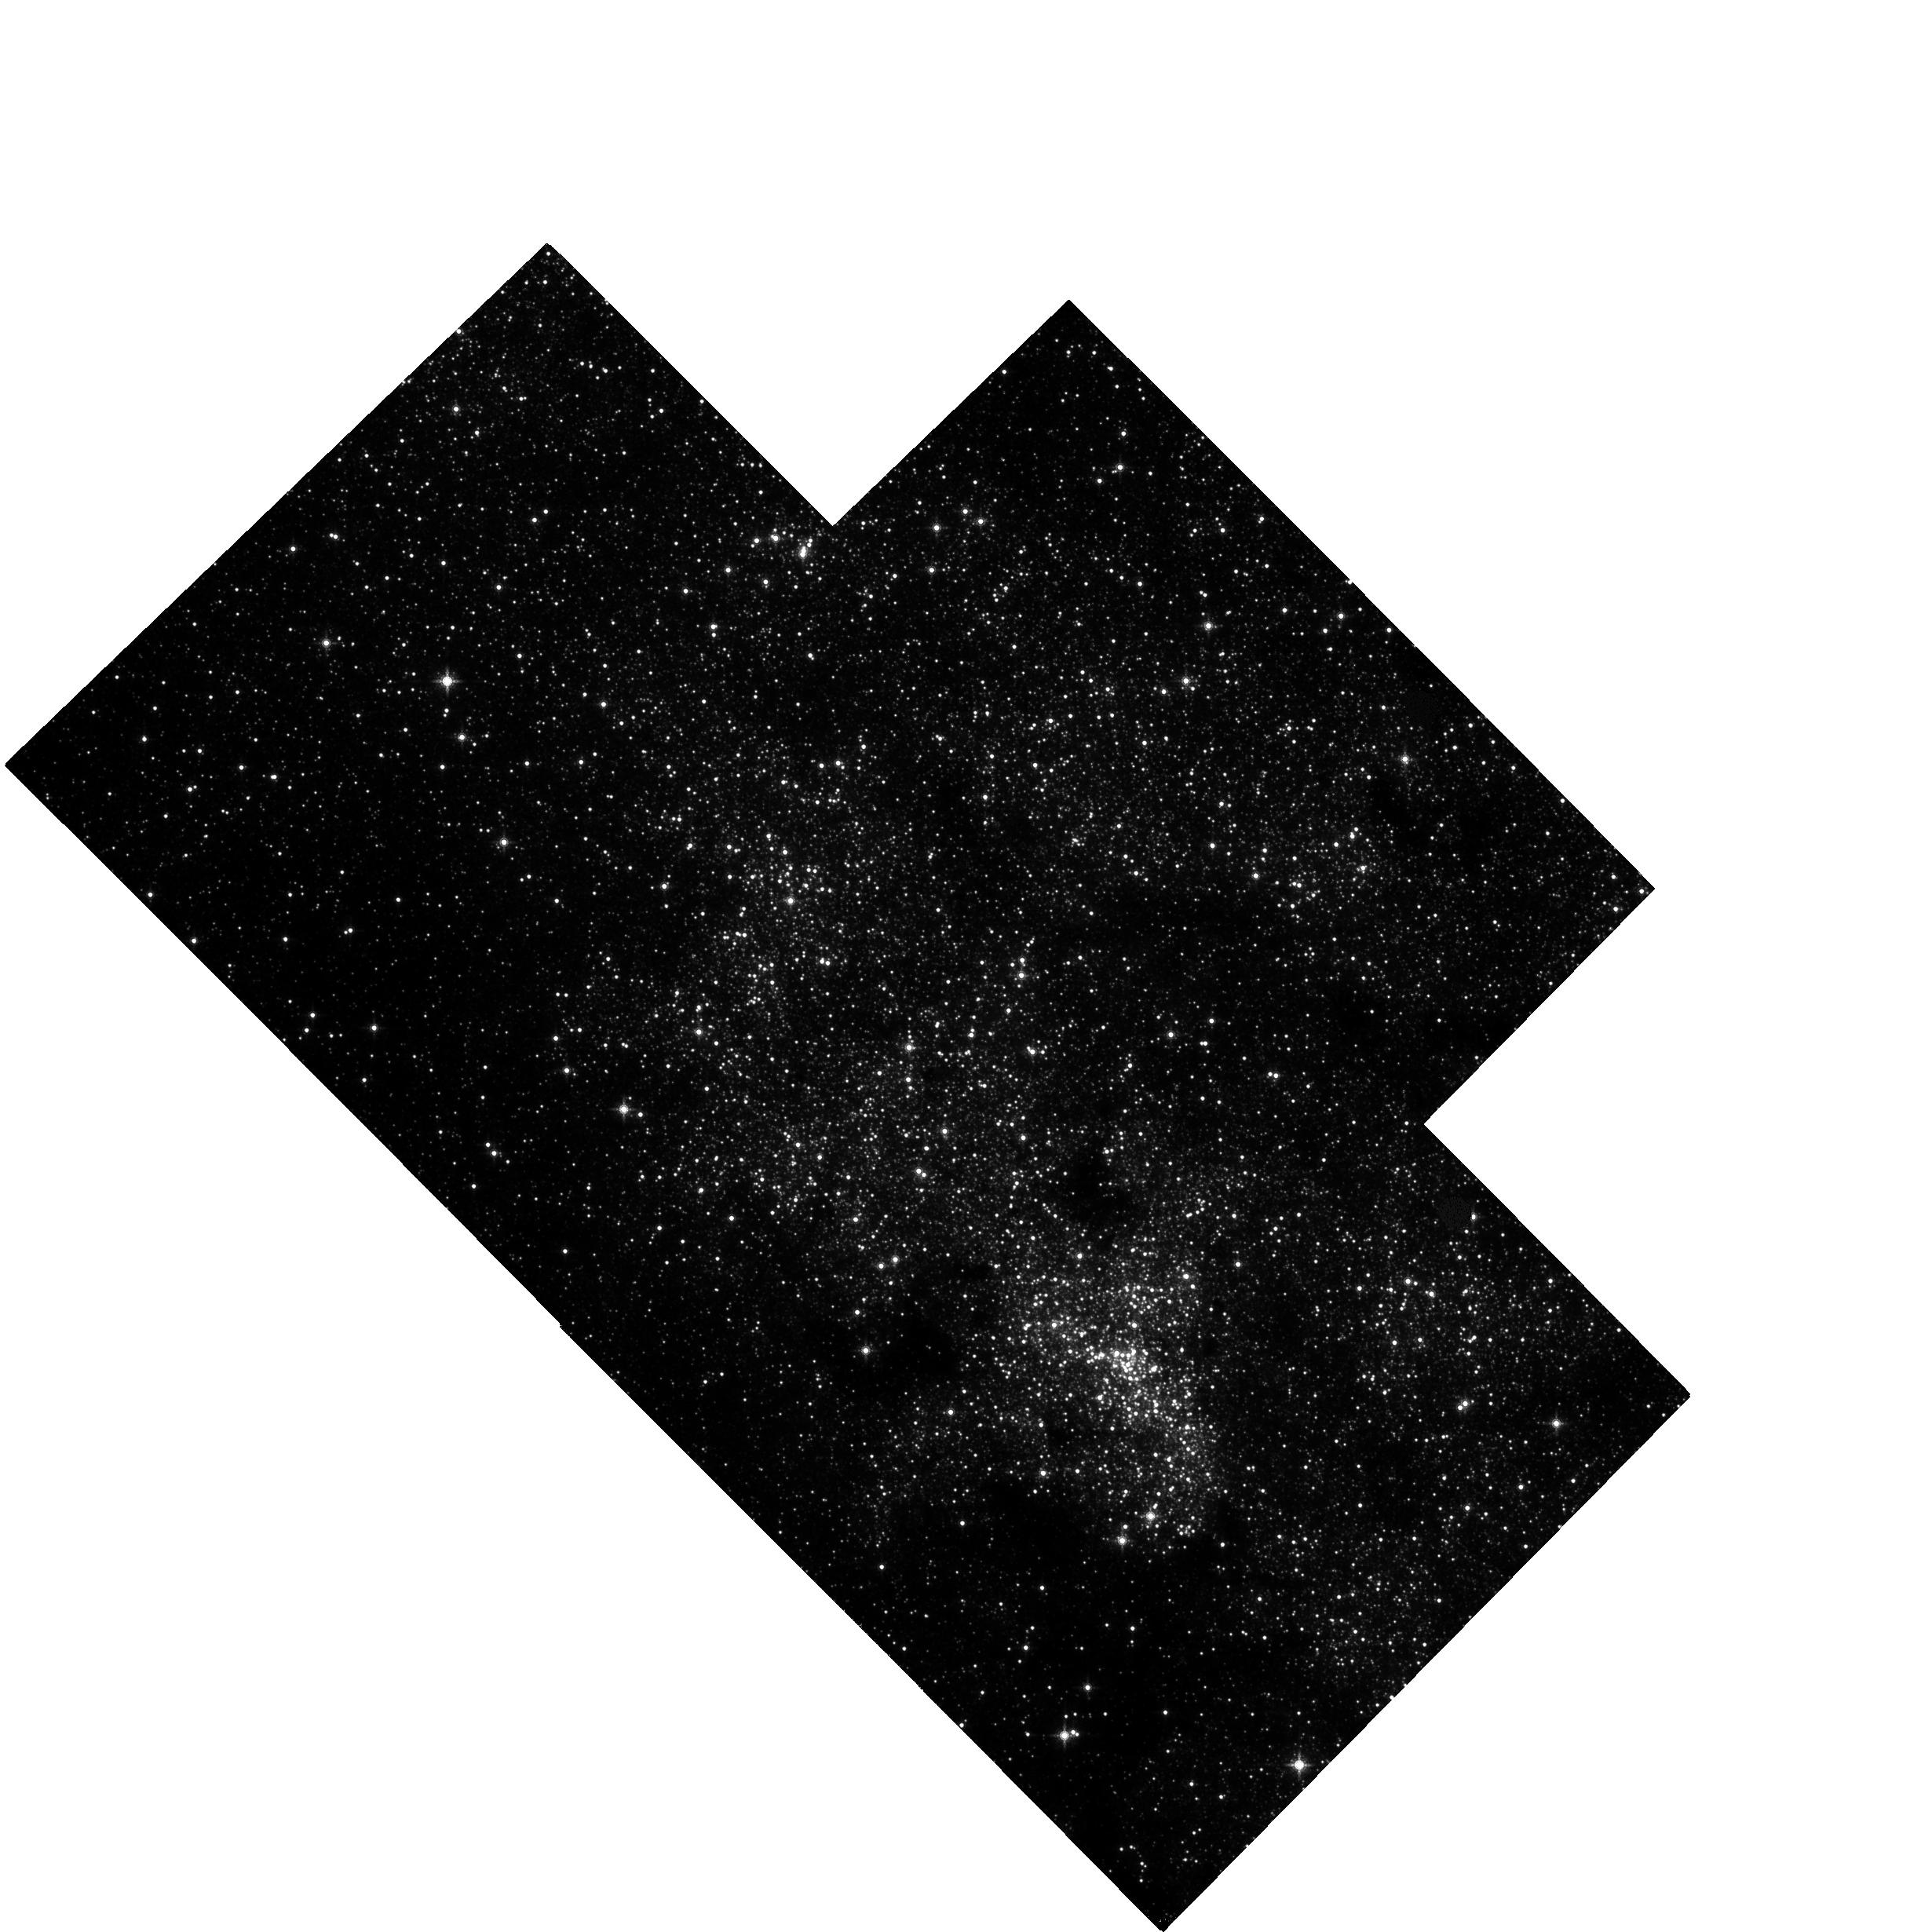
Target: MW-NSC-V38
Instrument: WFC3/IR
Filter: F153M
Exposure: 37 min
Observation ID: hst_13049_d1_wfc3_ir_f153m_ic0dd1

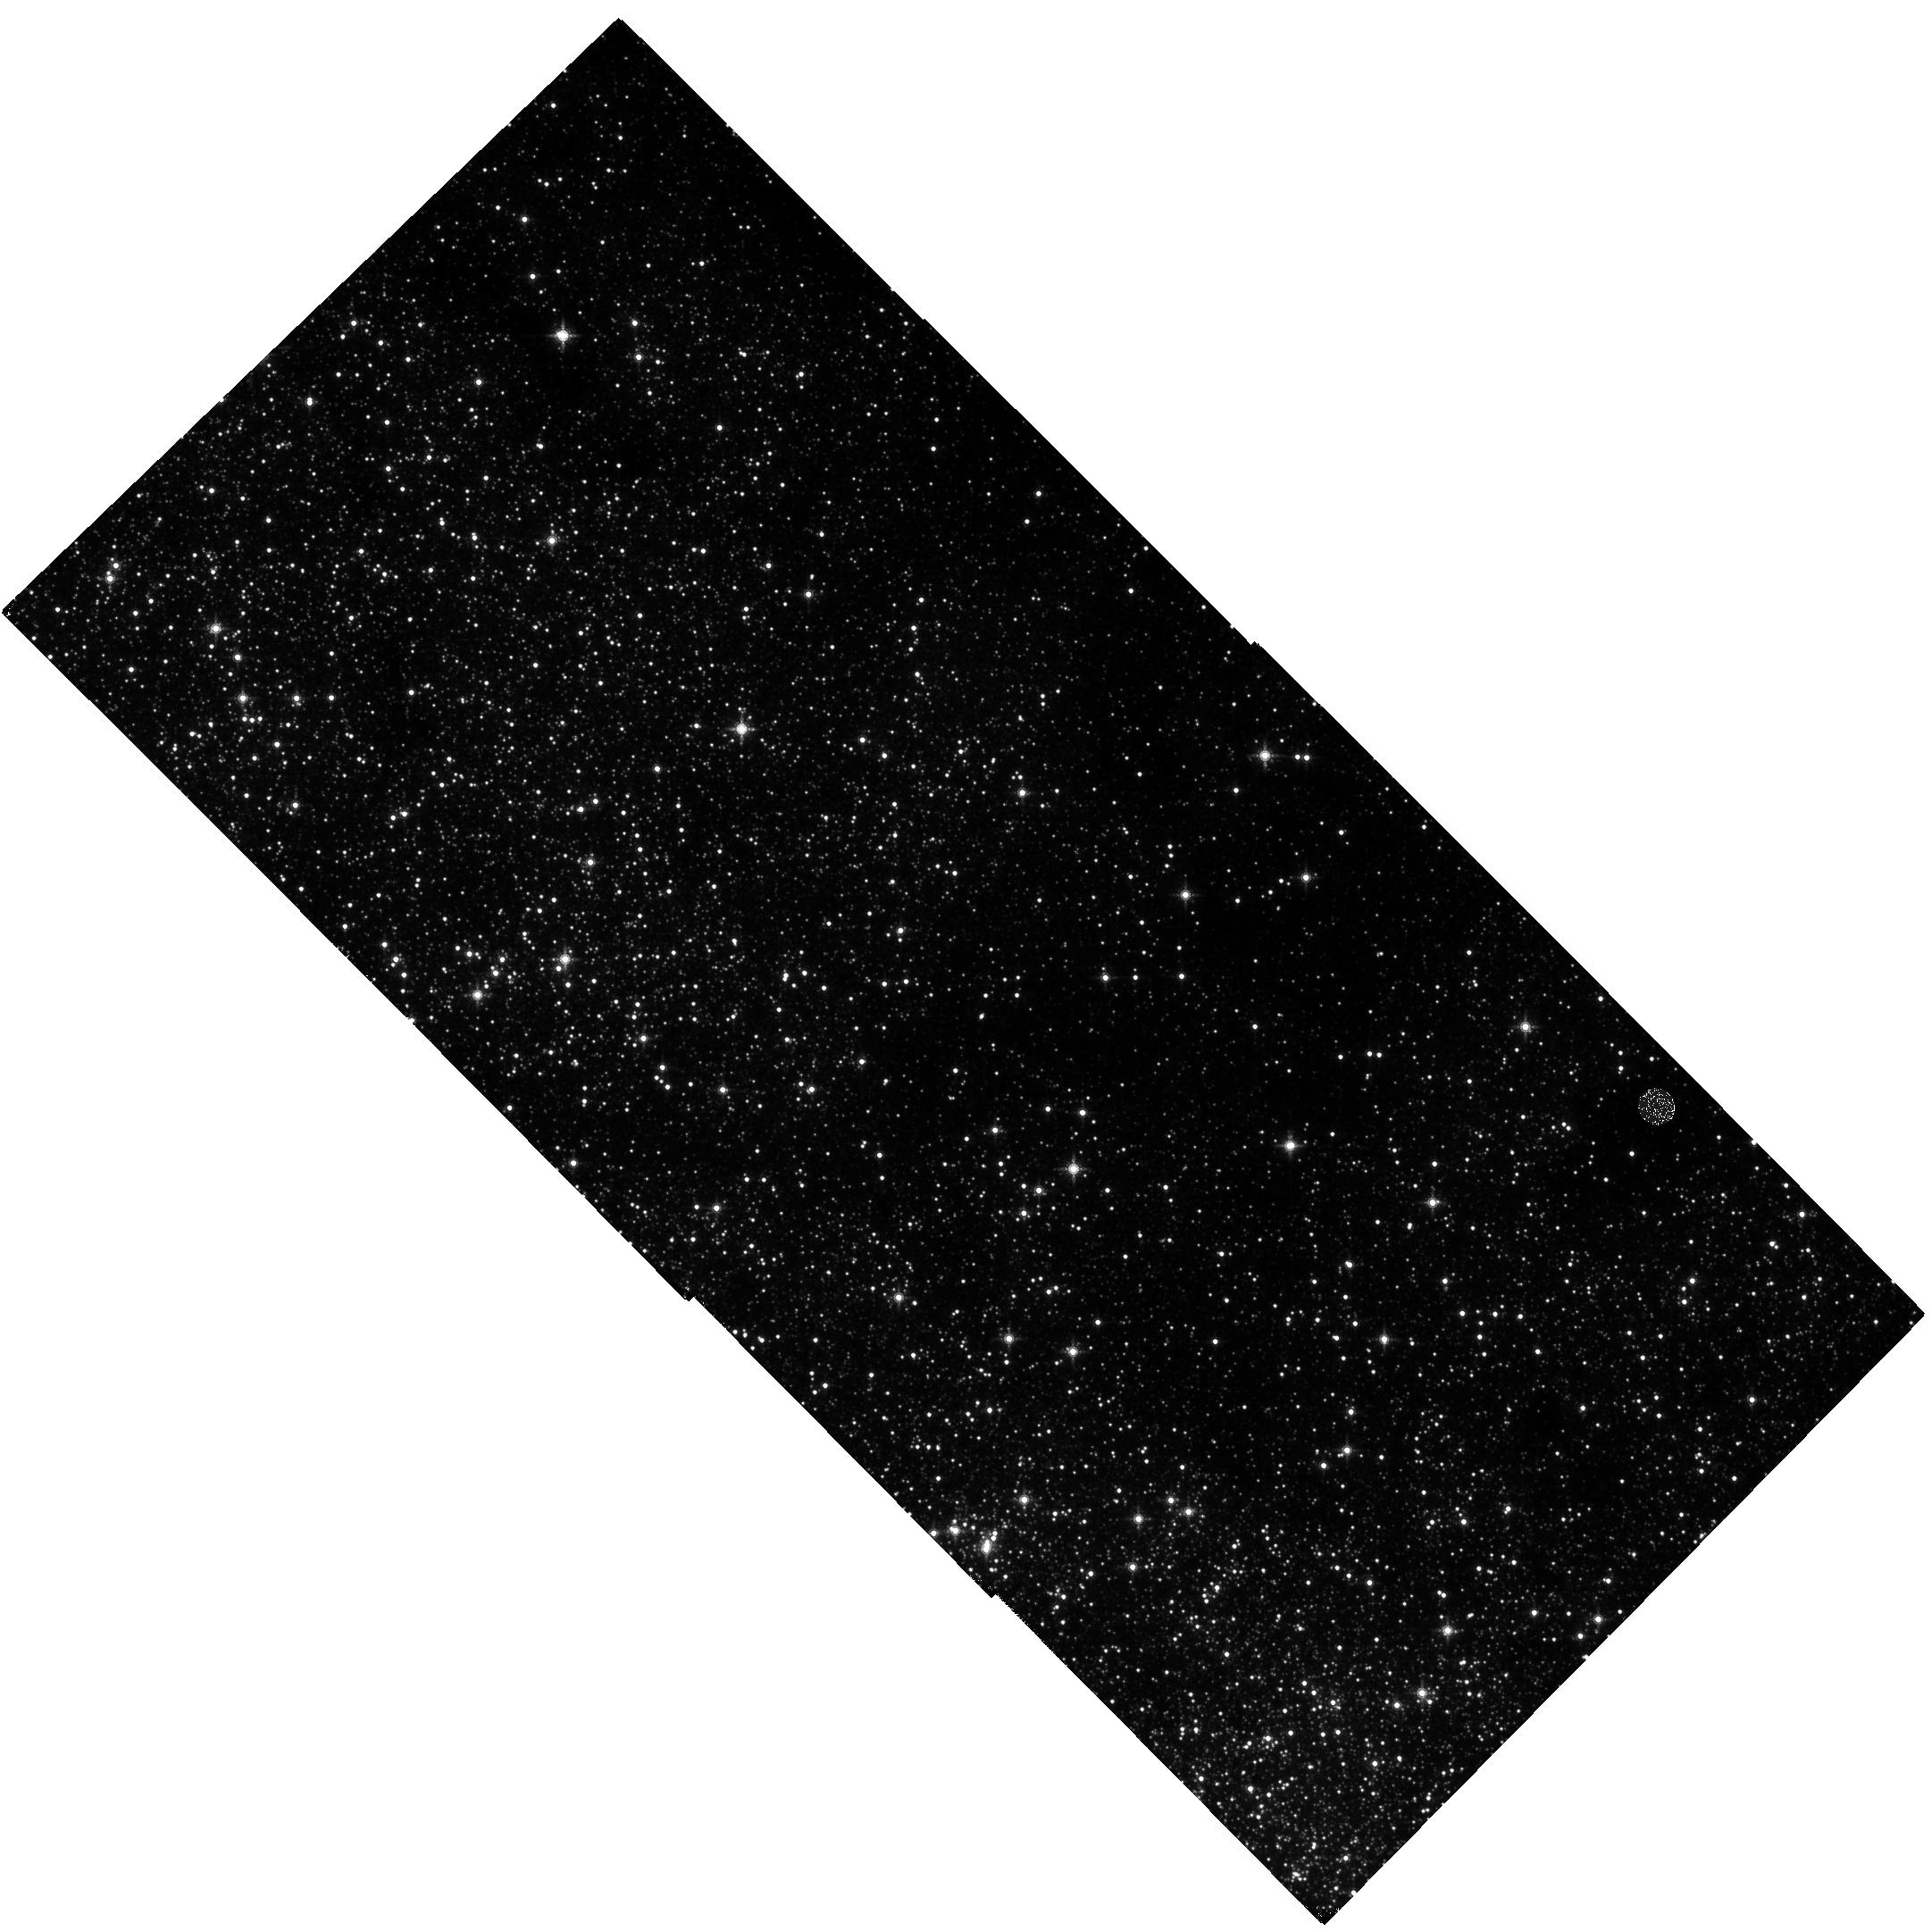
Target: MW-NSC-V41
Instrument: WFC3/IR
Filter: F153M
Exposure: 37 min
Observation ID: hst_13049_c1_wfc3_ir_f153m_ic0dc1

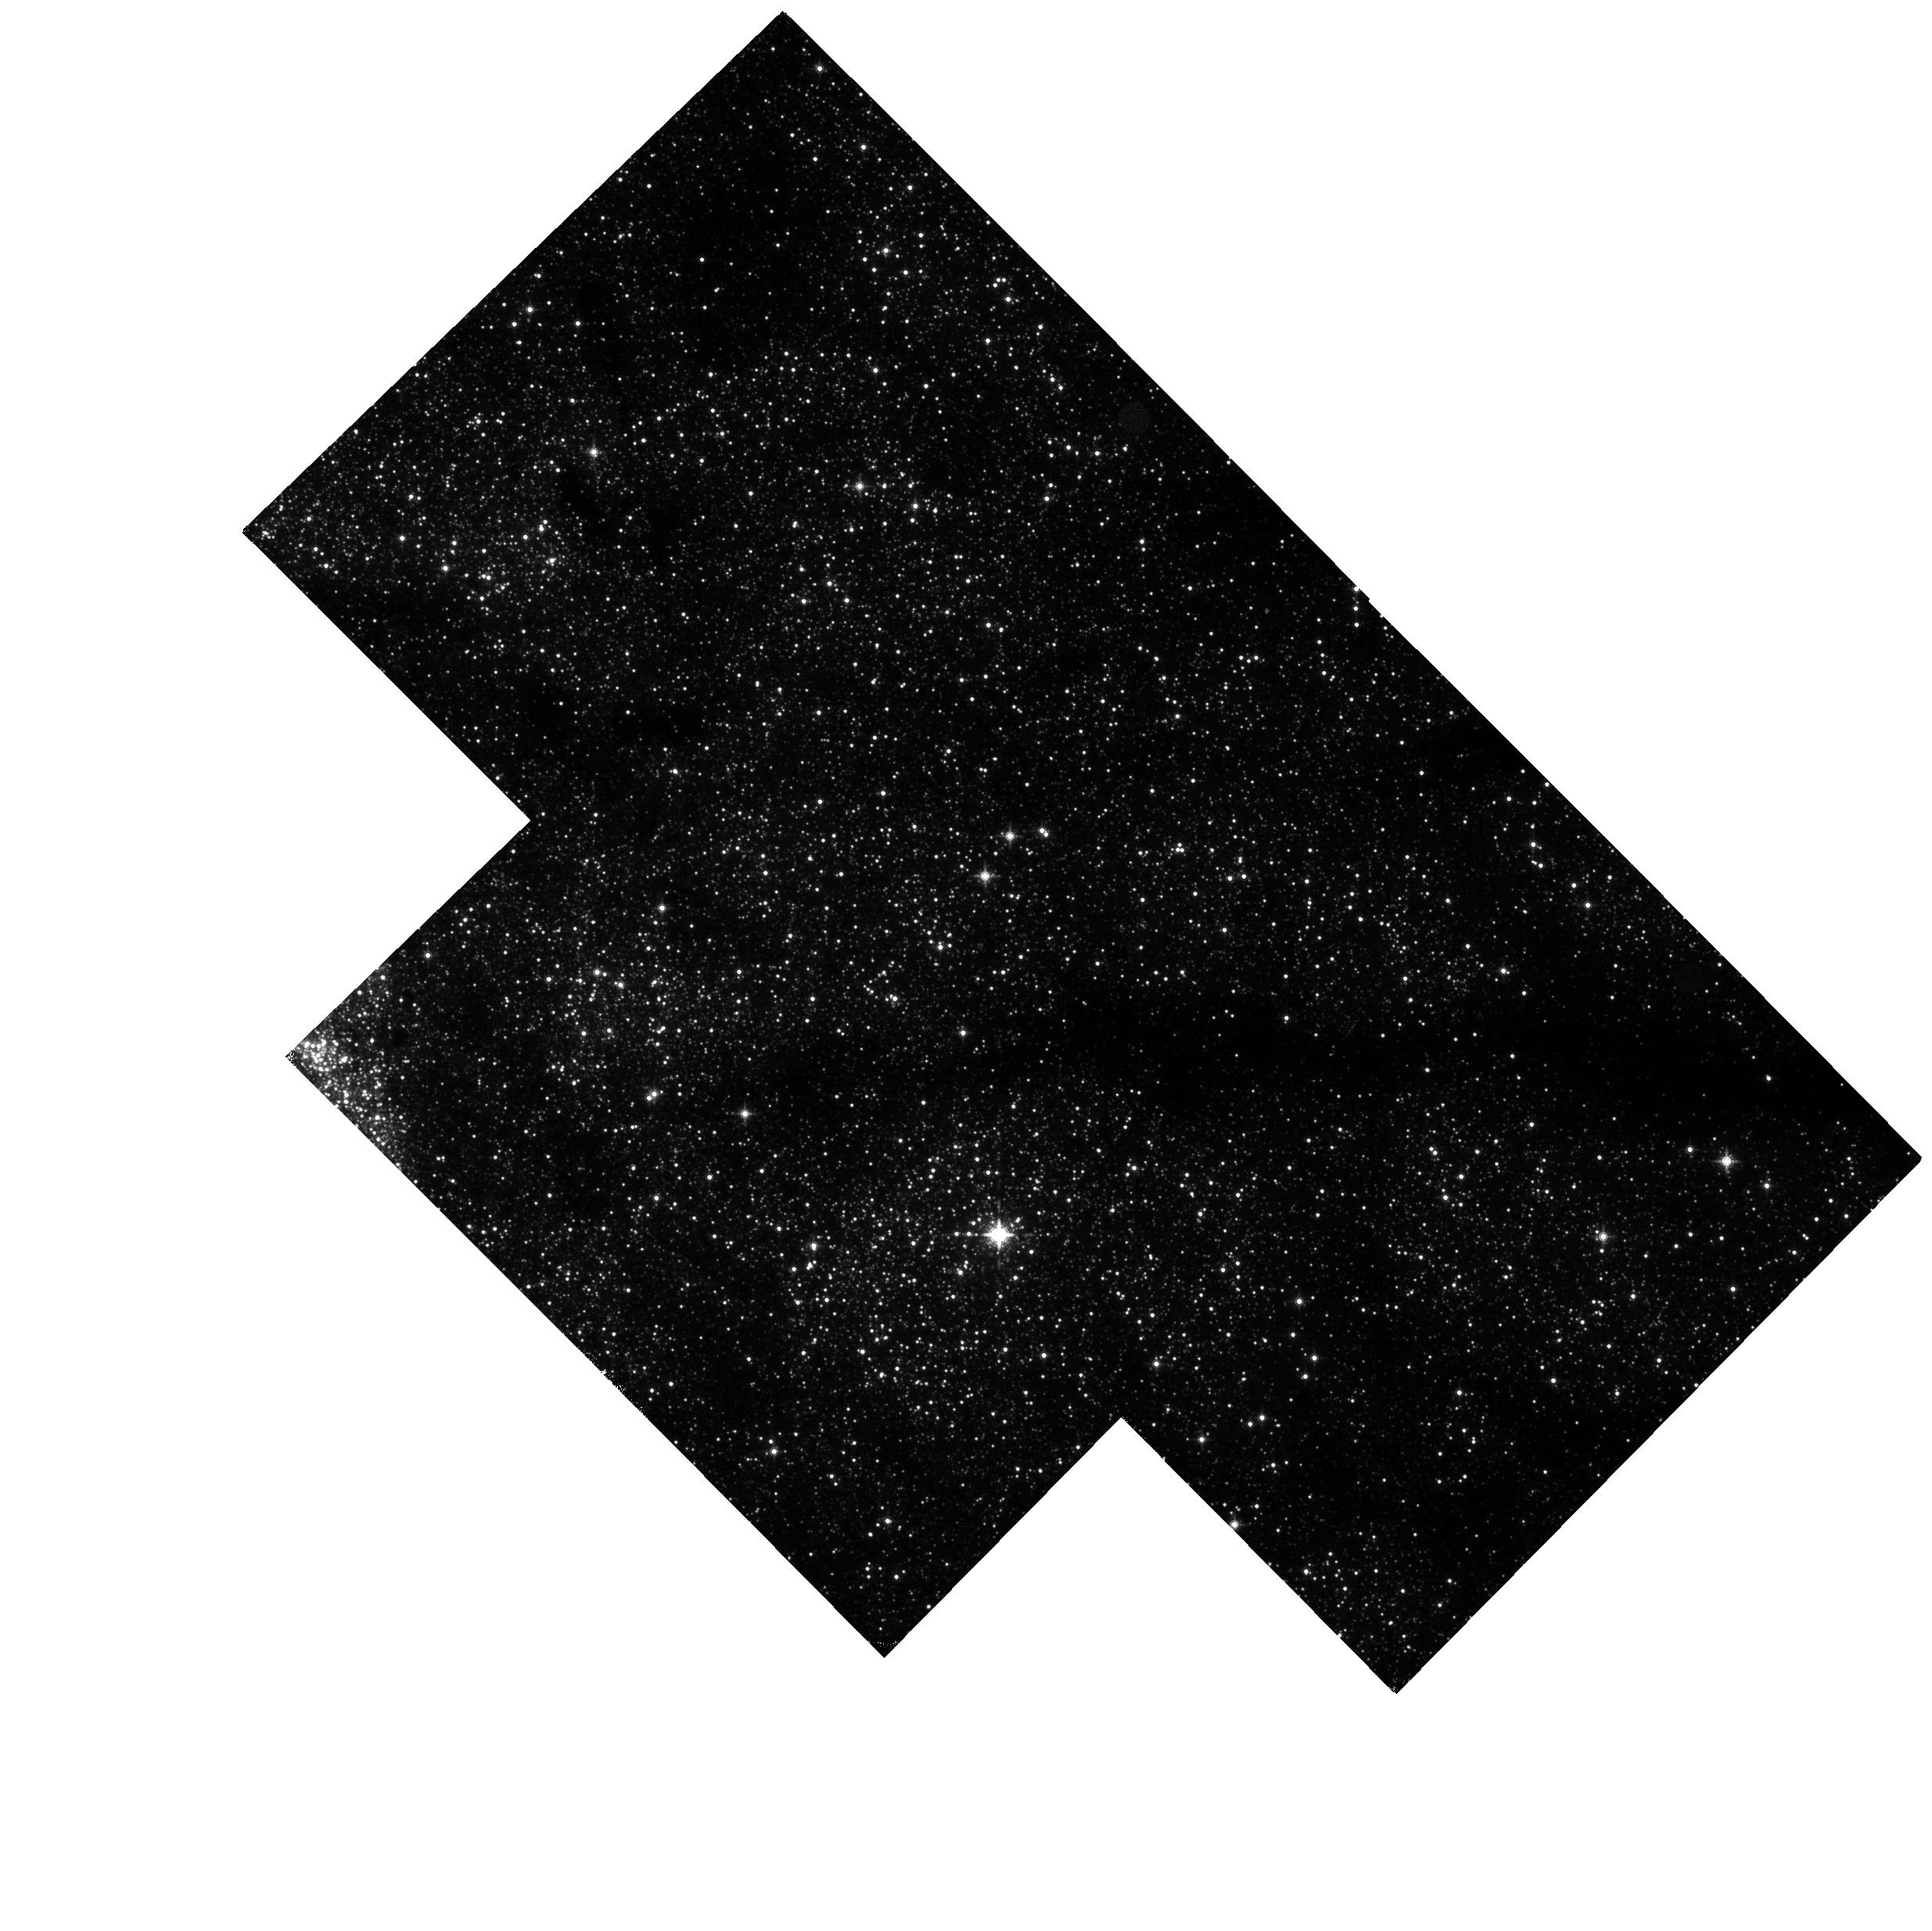
Target: MW-NSC-V43
Instrument: WFC3/IR
Filter: F153M
Exposure: 37 min
Observation ID: hst_13049_b1_wfc3_ir_f153m_ic0db1

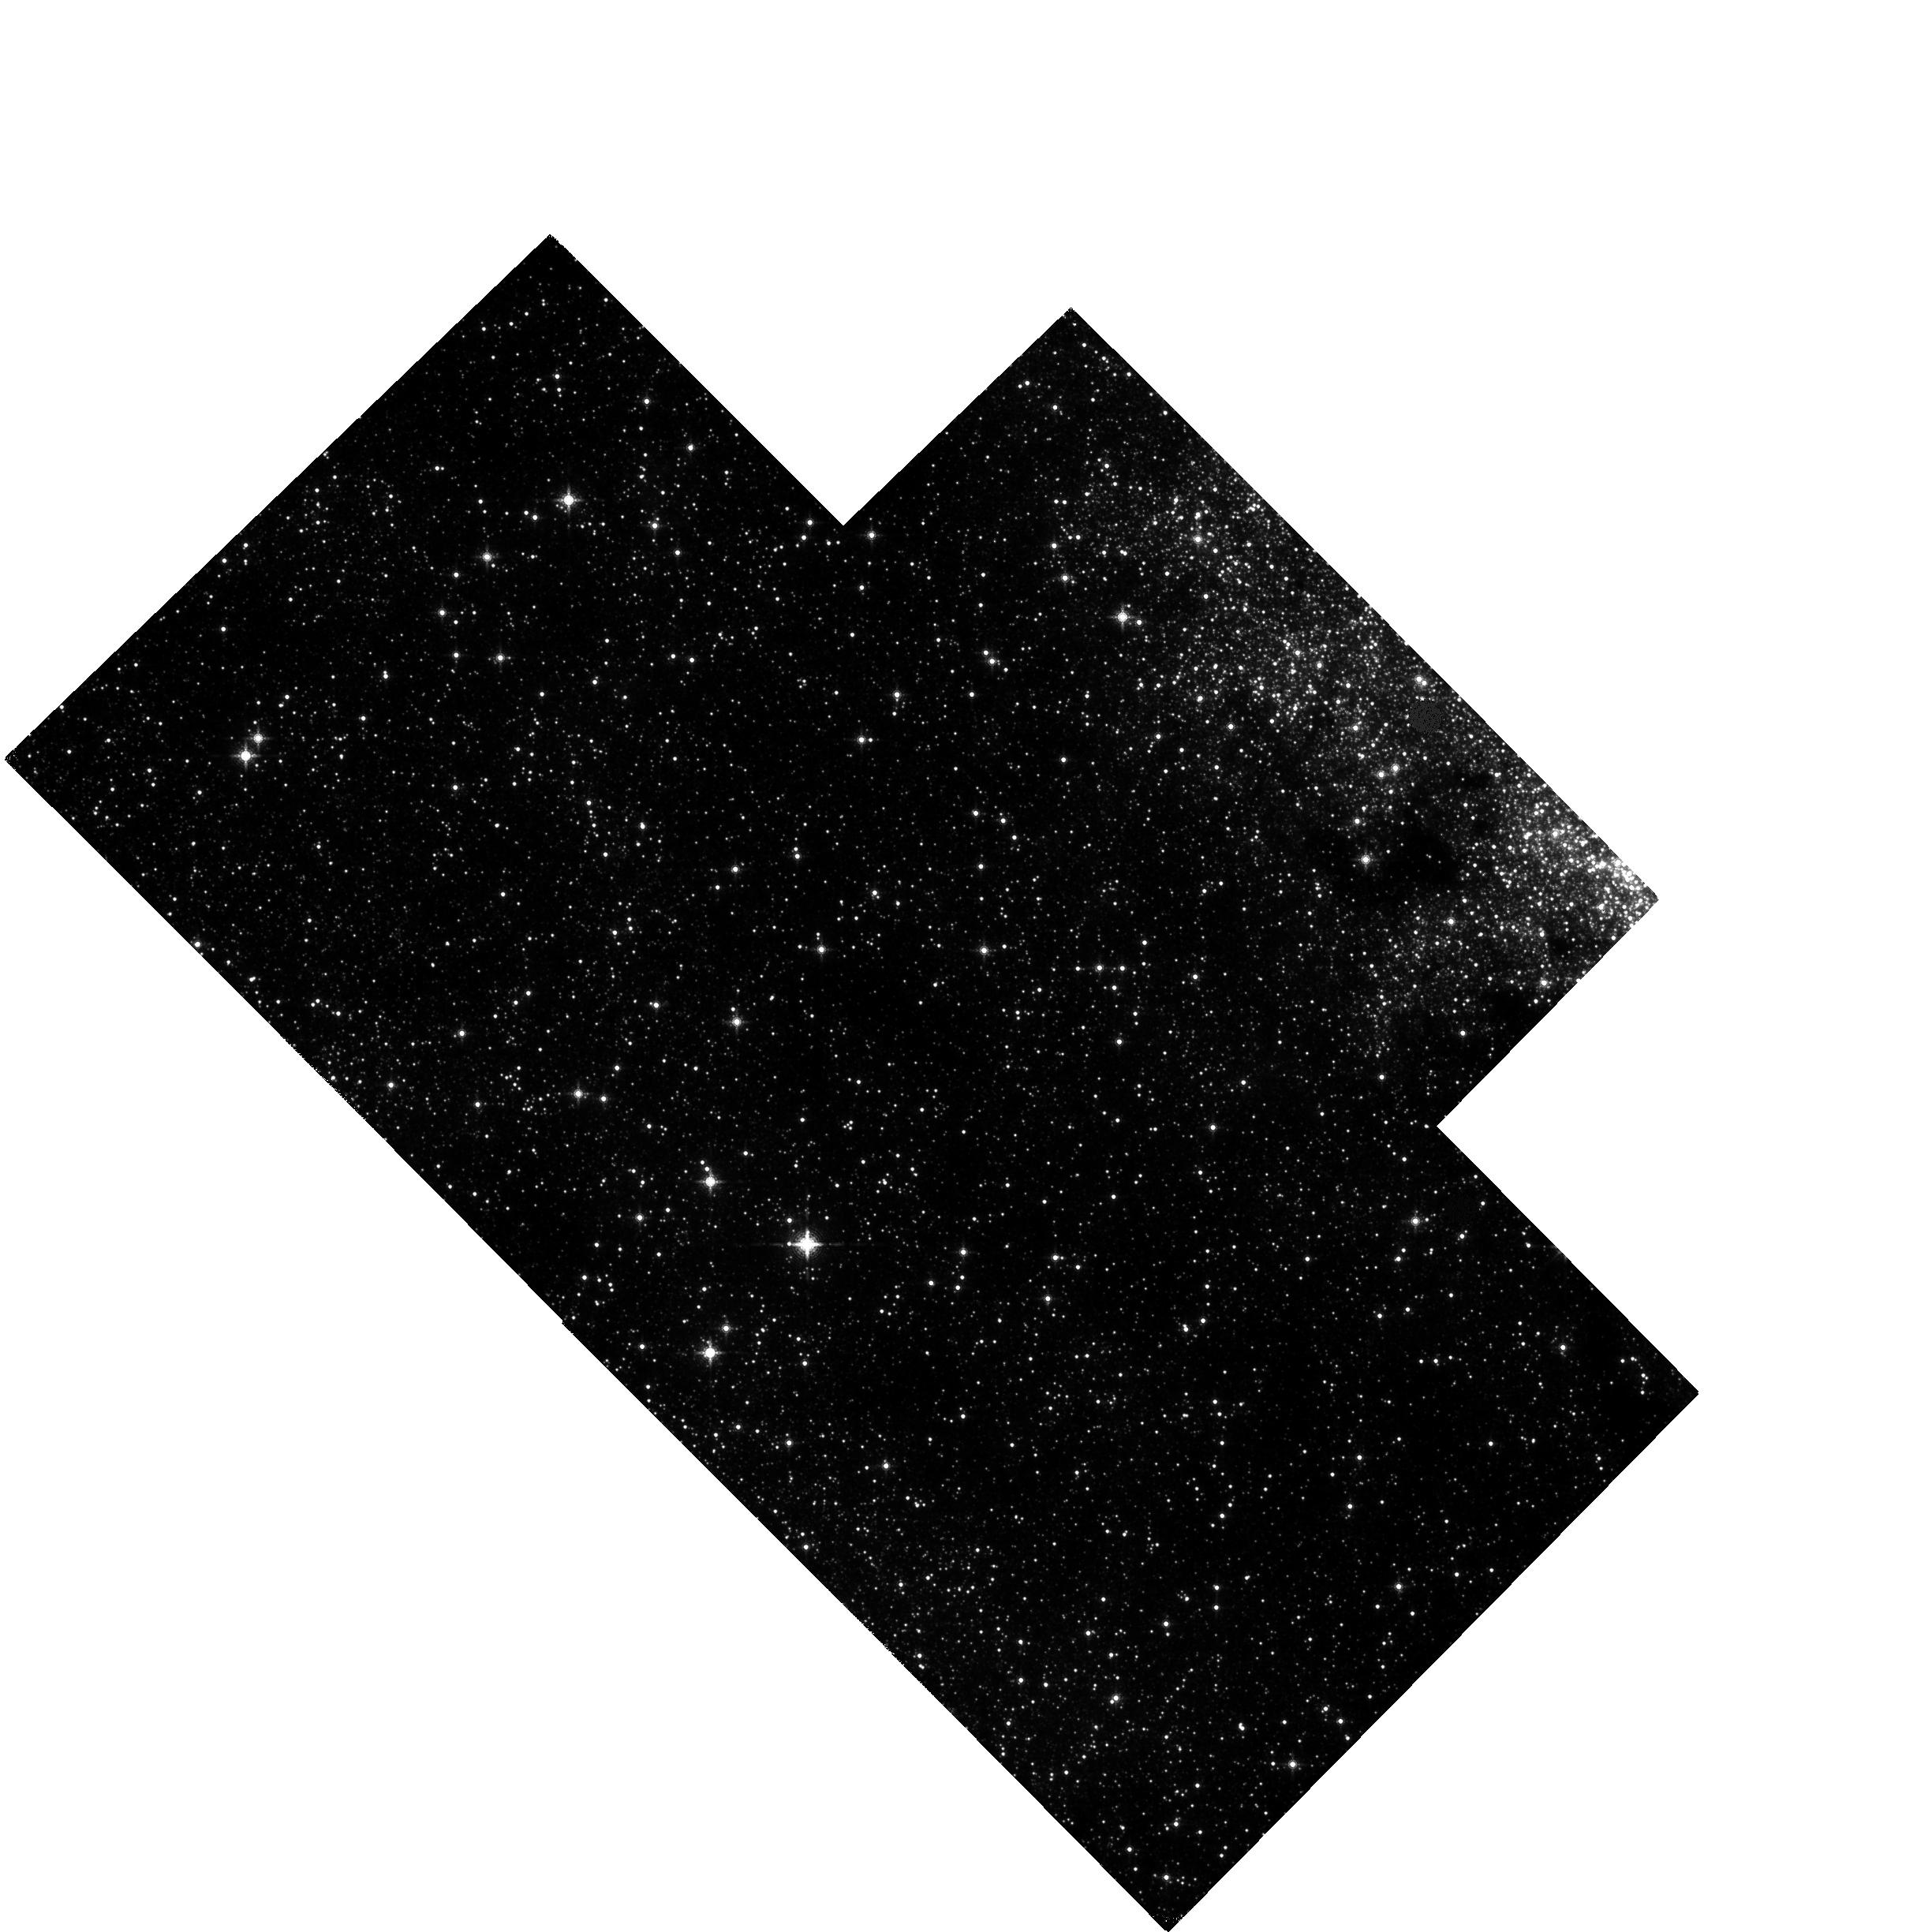
Target: MW-NSC-V35
Instrument: WFC3/IR
Filter: F153M
Exposure: 37 min
Observation ID: hst_13049_01_wfc3_ir_f153m_ic0d01

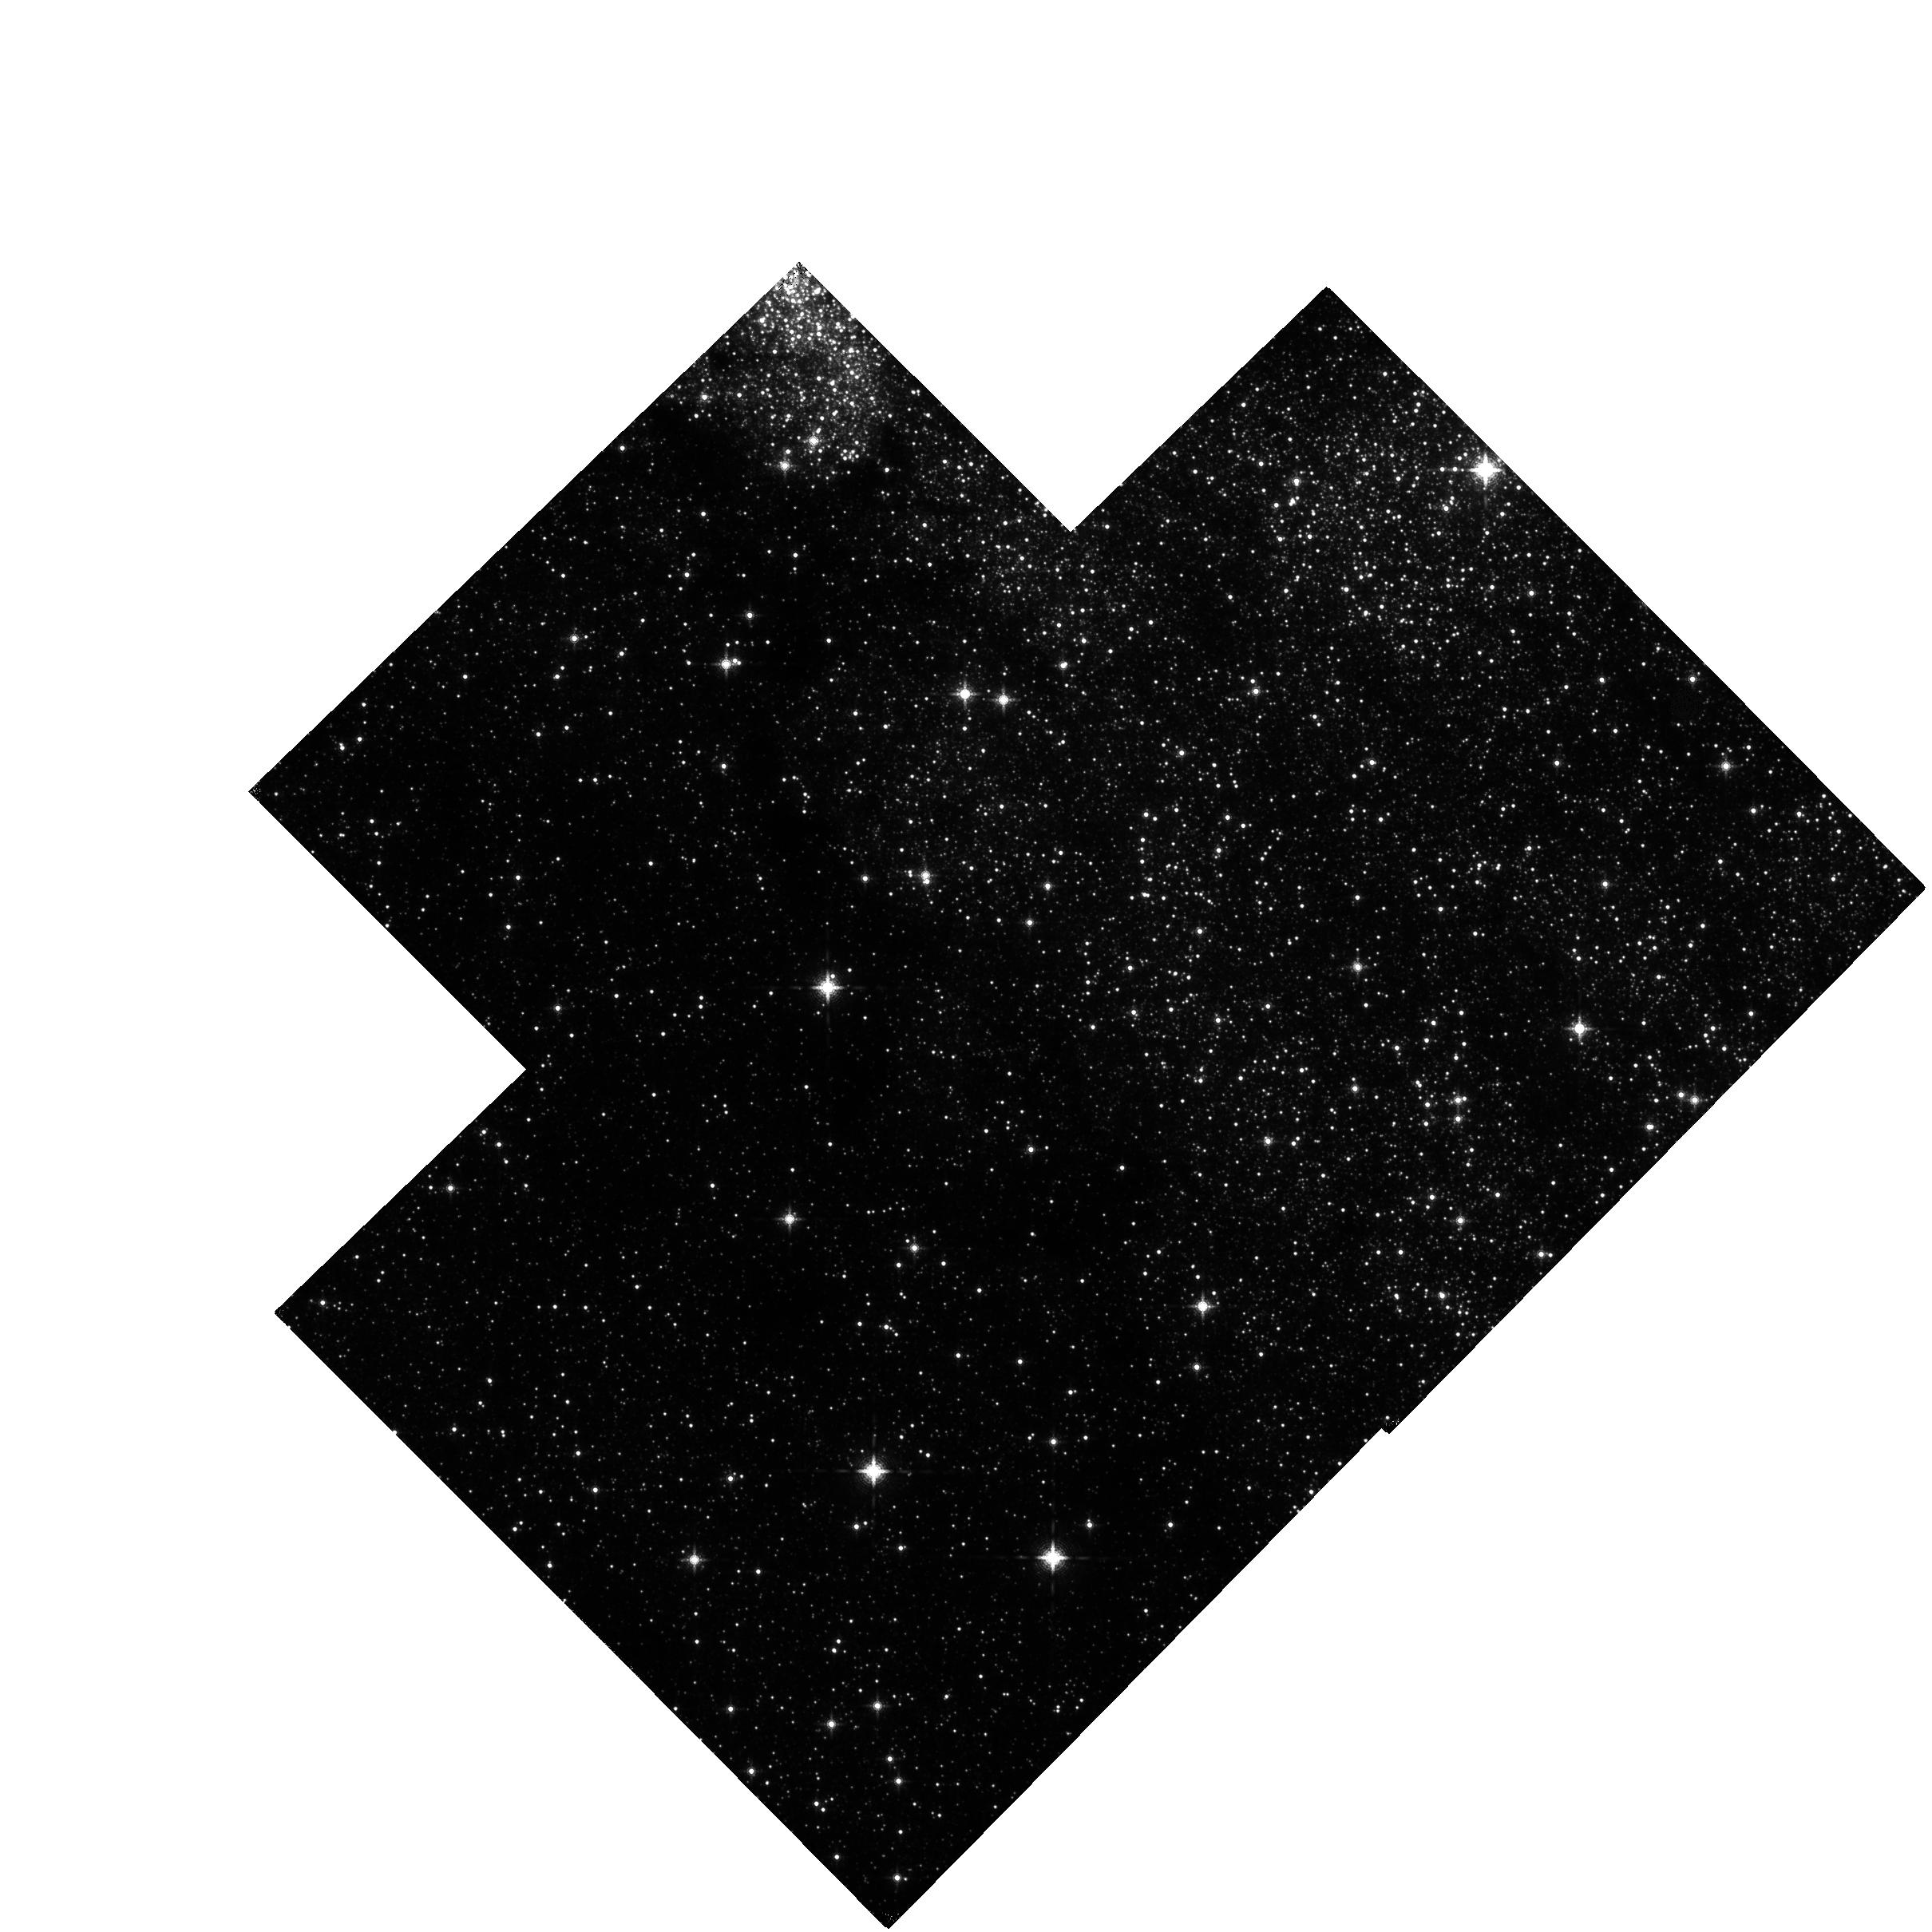
Target: MW-NSC-V40
Instrument: WFC3/IR
Filter: F153M
Exposure: 37 min
Observation ID: hst_13049_a1_wfc3_ir_f153m_ic0da1

Measuring the physical properties of the Milky Way nuclear star cluster with proper motions (PI: Do, Tuan)

Nuclear star clusters have been proposed as a byproduct of galaxy formation, analogous to supermassive black holes, because their mass scales with host galaxy properties in a similar way as the (M_bh-sigma) and (M_bh-M_bulge) relationships. While the nuclear star cluster at the center of the Milky Way offers us an opportunity to study such a system with a level of detail not possible in external galaxies, this potential has not been realized due to the impracticality in obtaining wide-field, high angular resolution, and high precision kinematic measurements from the ground. We propose to use WFC3 on HST to measure, for the first time, the proper motions of stars out beyond the half-light radius of the cluster (~7 pc). These observations will allow us to derive three fundamental properties of the cluster that have been poorly constrained in the past: (1) the total mass, (2) the distribution of mass, and (3) the rotational signature of the cluster. The underlying mass distribution and total mass are requirements for placing the Milky Way nucleus in context with galaxy scaling relationships. The rotational profile will provide constraints on the origin of the nuclear star cluster, offering perhaps a physical explanation for the link between supermassive black holes and nuclear star clusters.